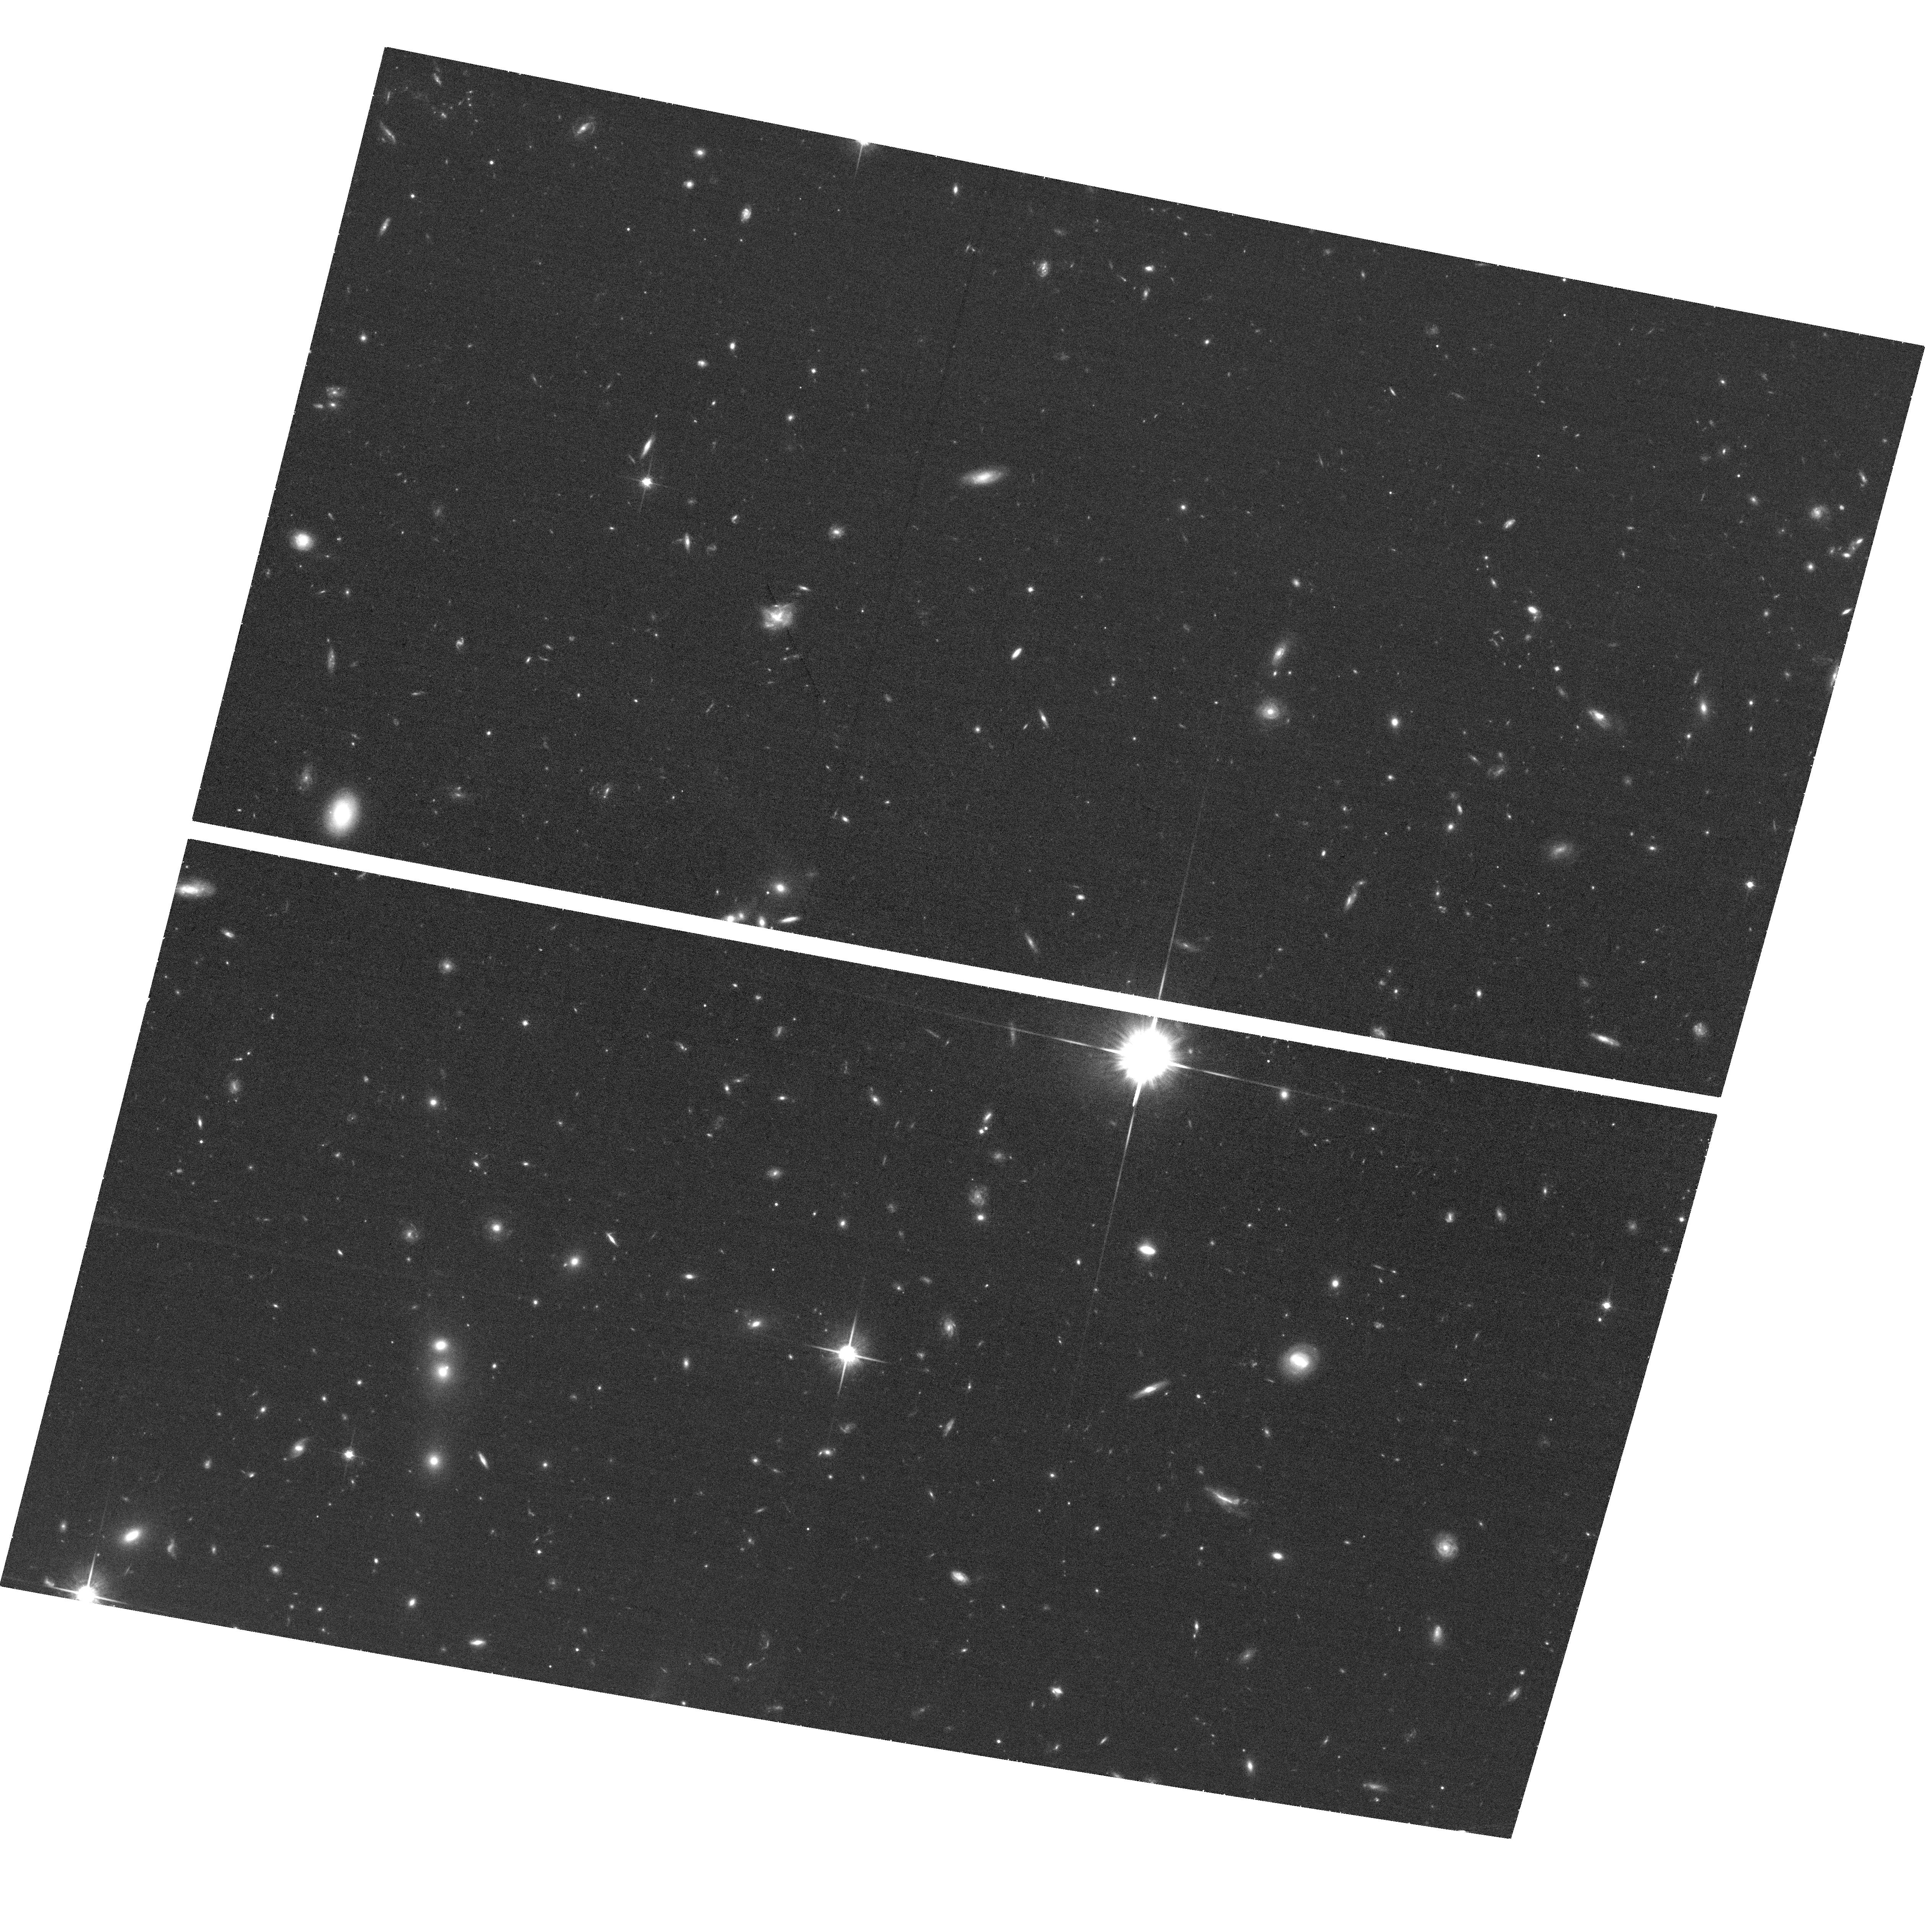
Target: PG1407+265. Instrument: ACS/WFC. Filter: F814W. Exposure: 37 min. Observation ID: hst_14269_06_acs_wfc_f814w_jcwi06

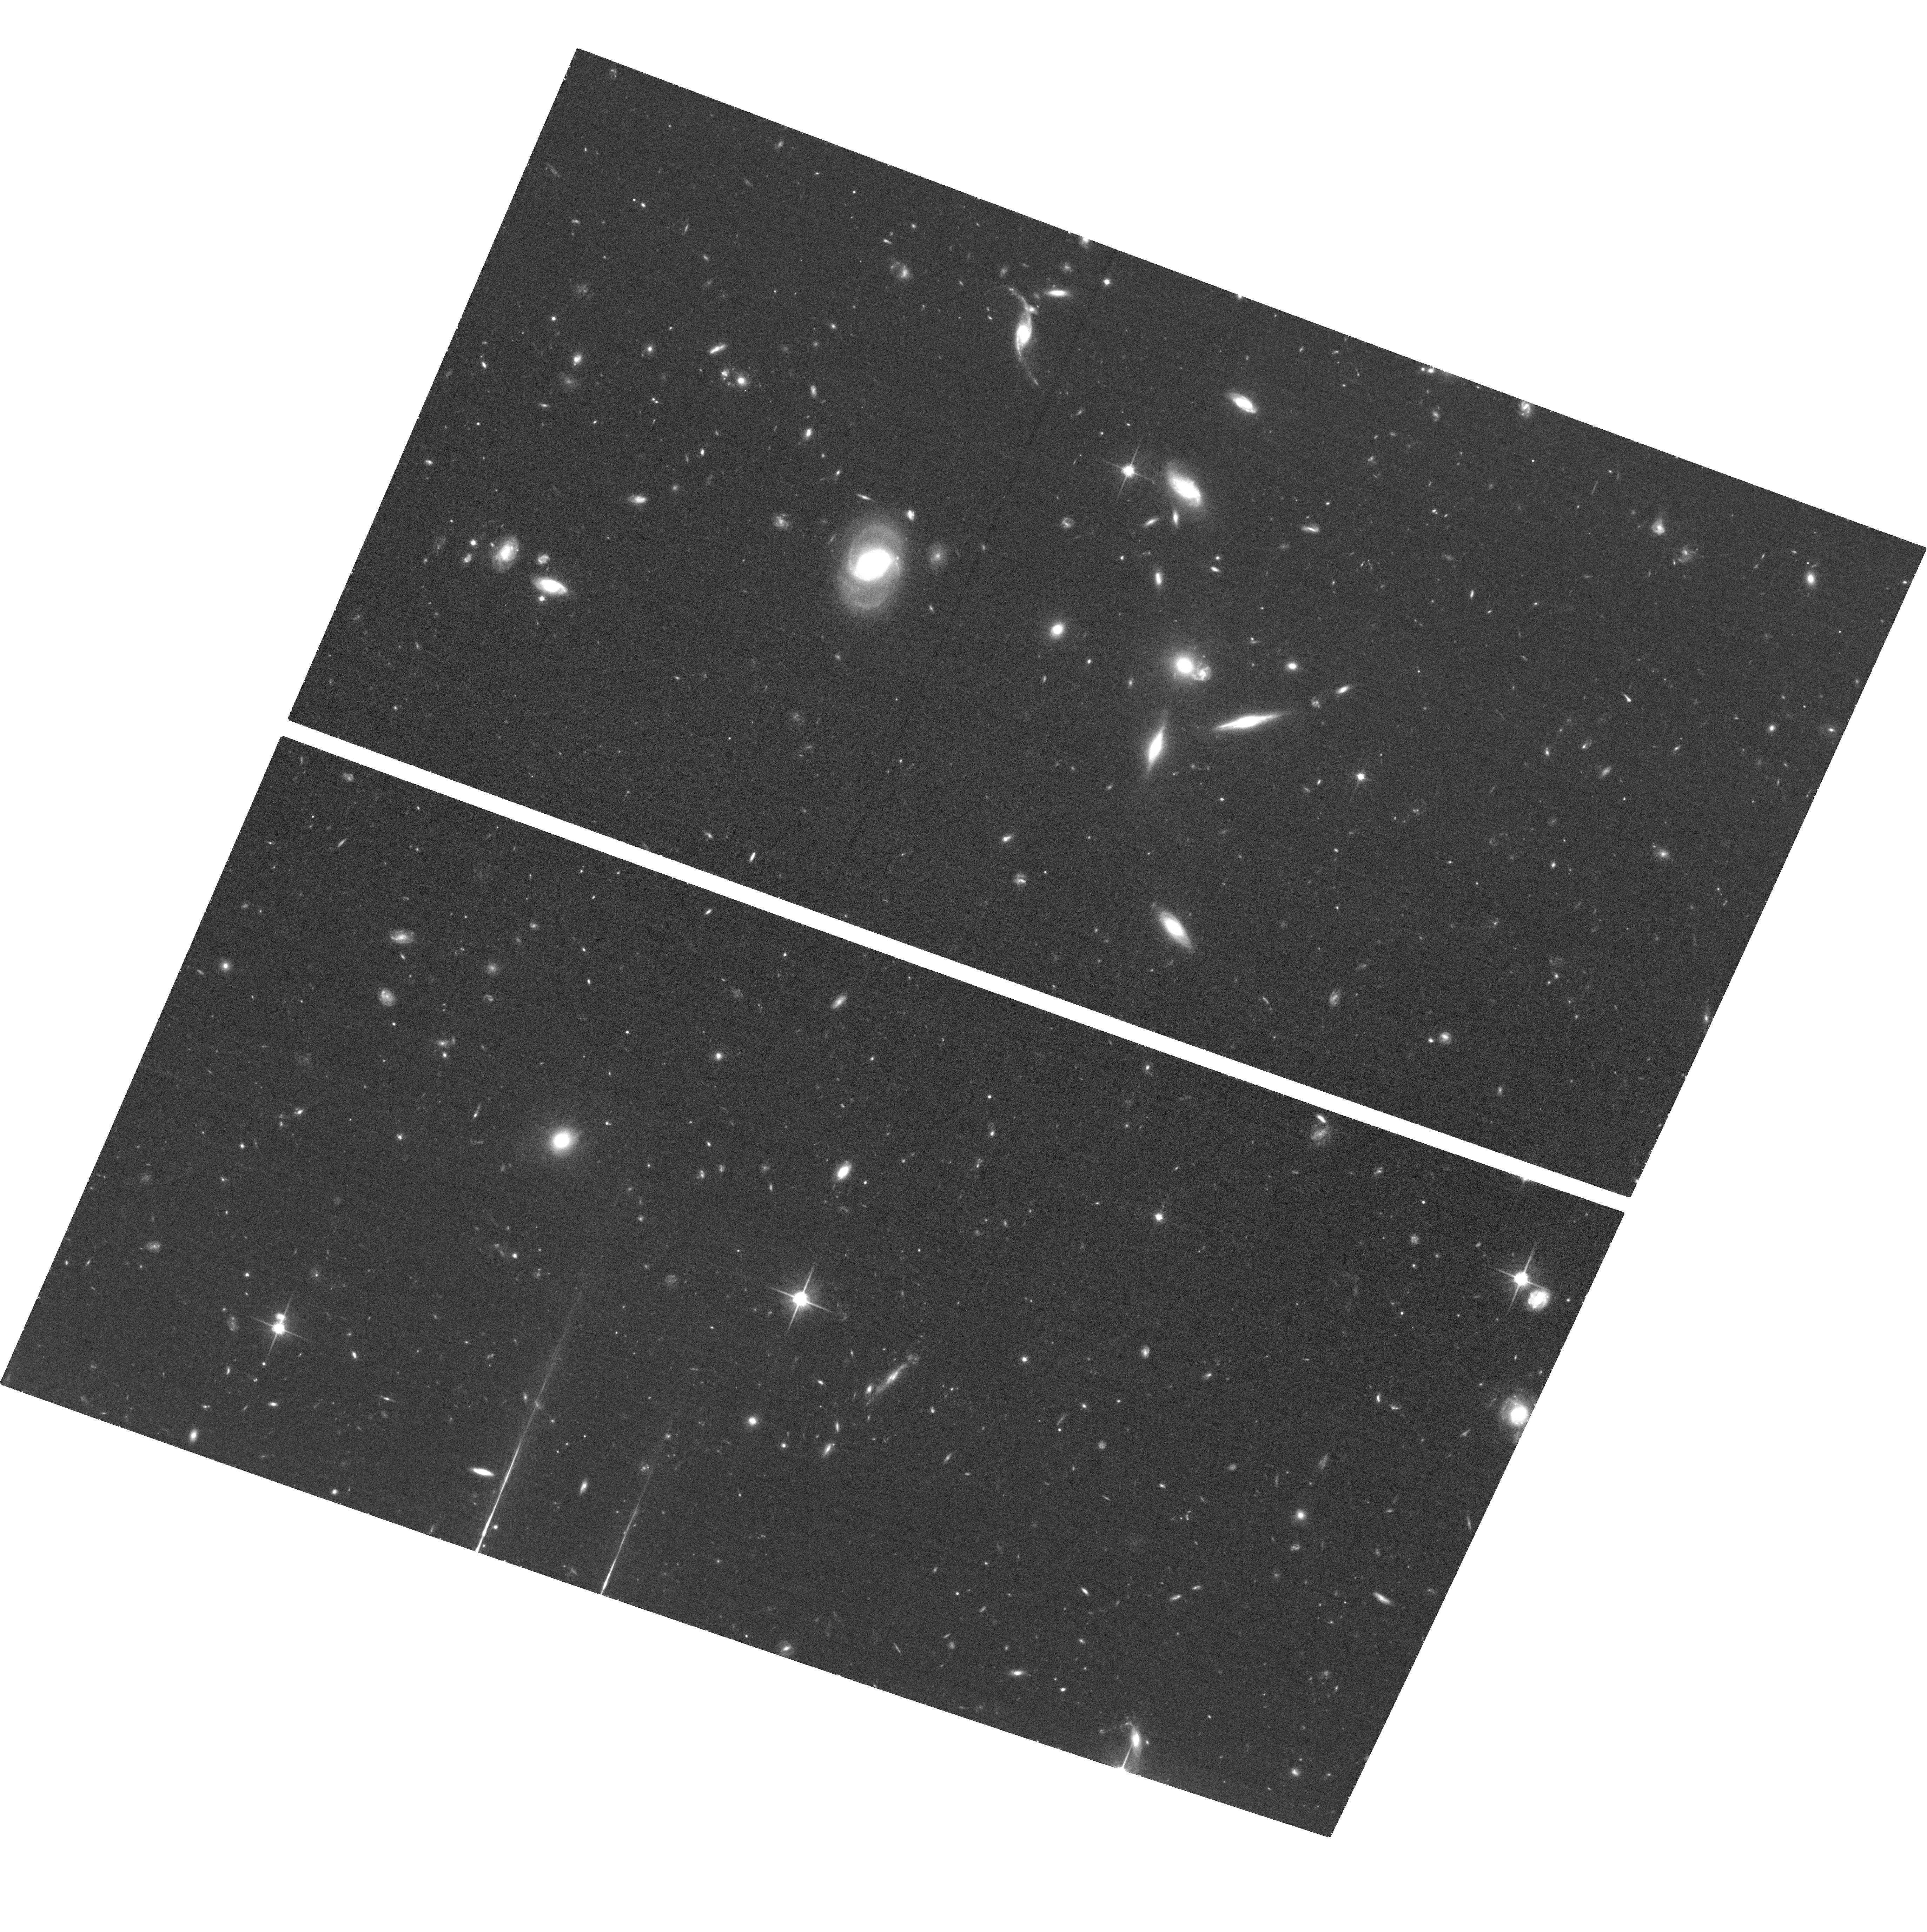
Target: PG1338+416. Instrument: ACS/WFC. Filter: F814W. Exposure: 38 min. Observation ID: hst_14269_05_acs_wfc_f814w_jcwi05

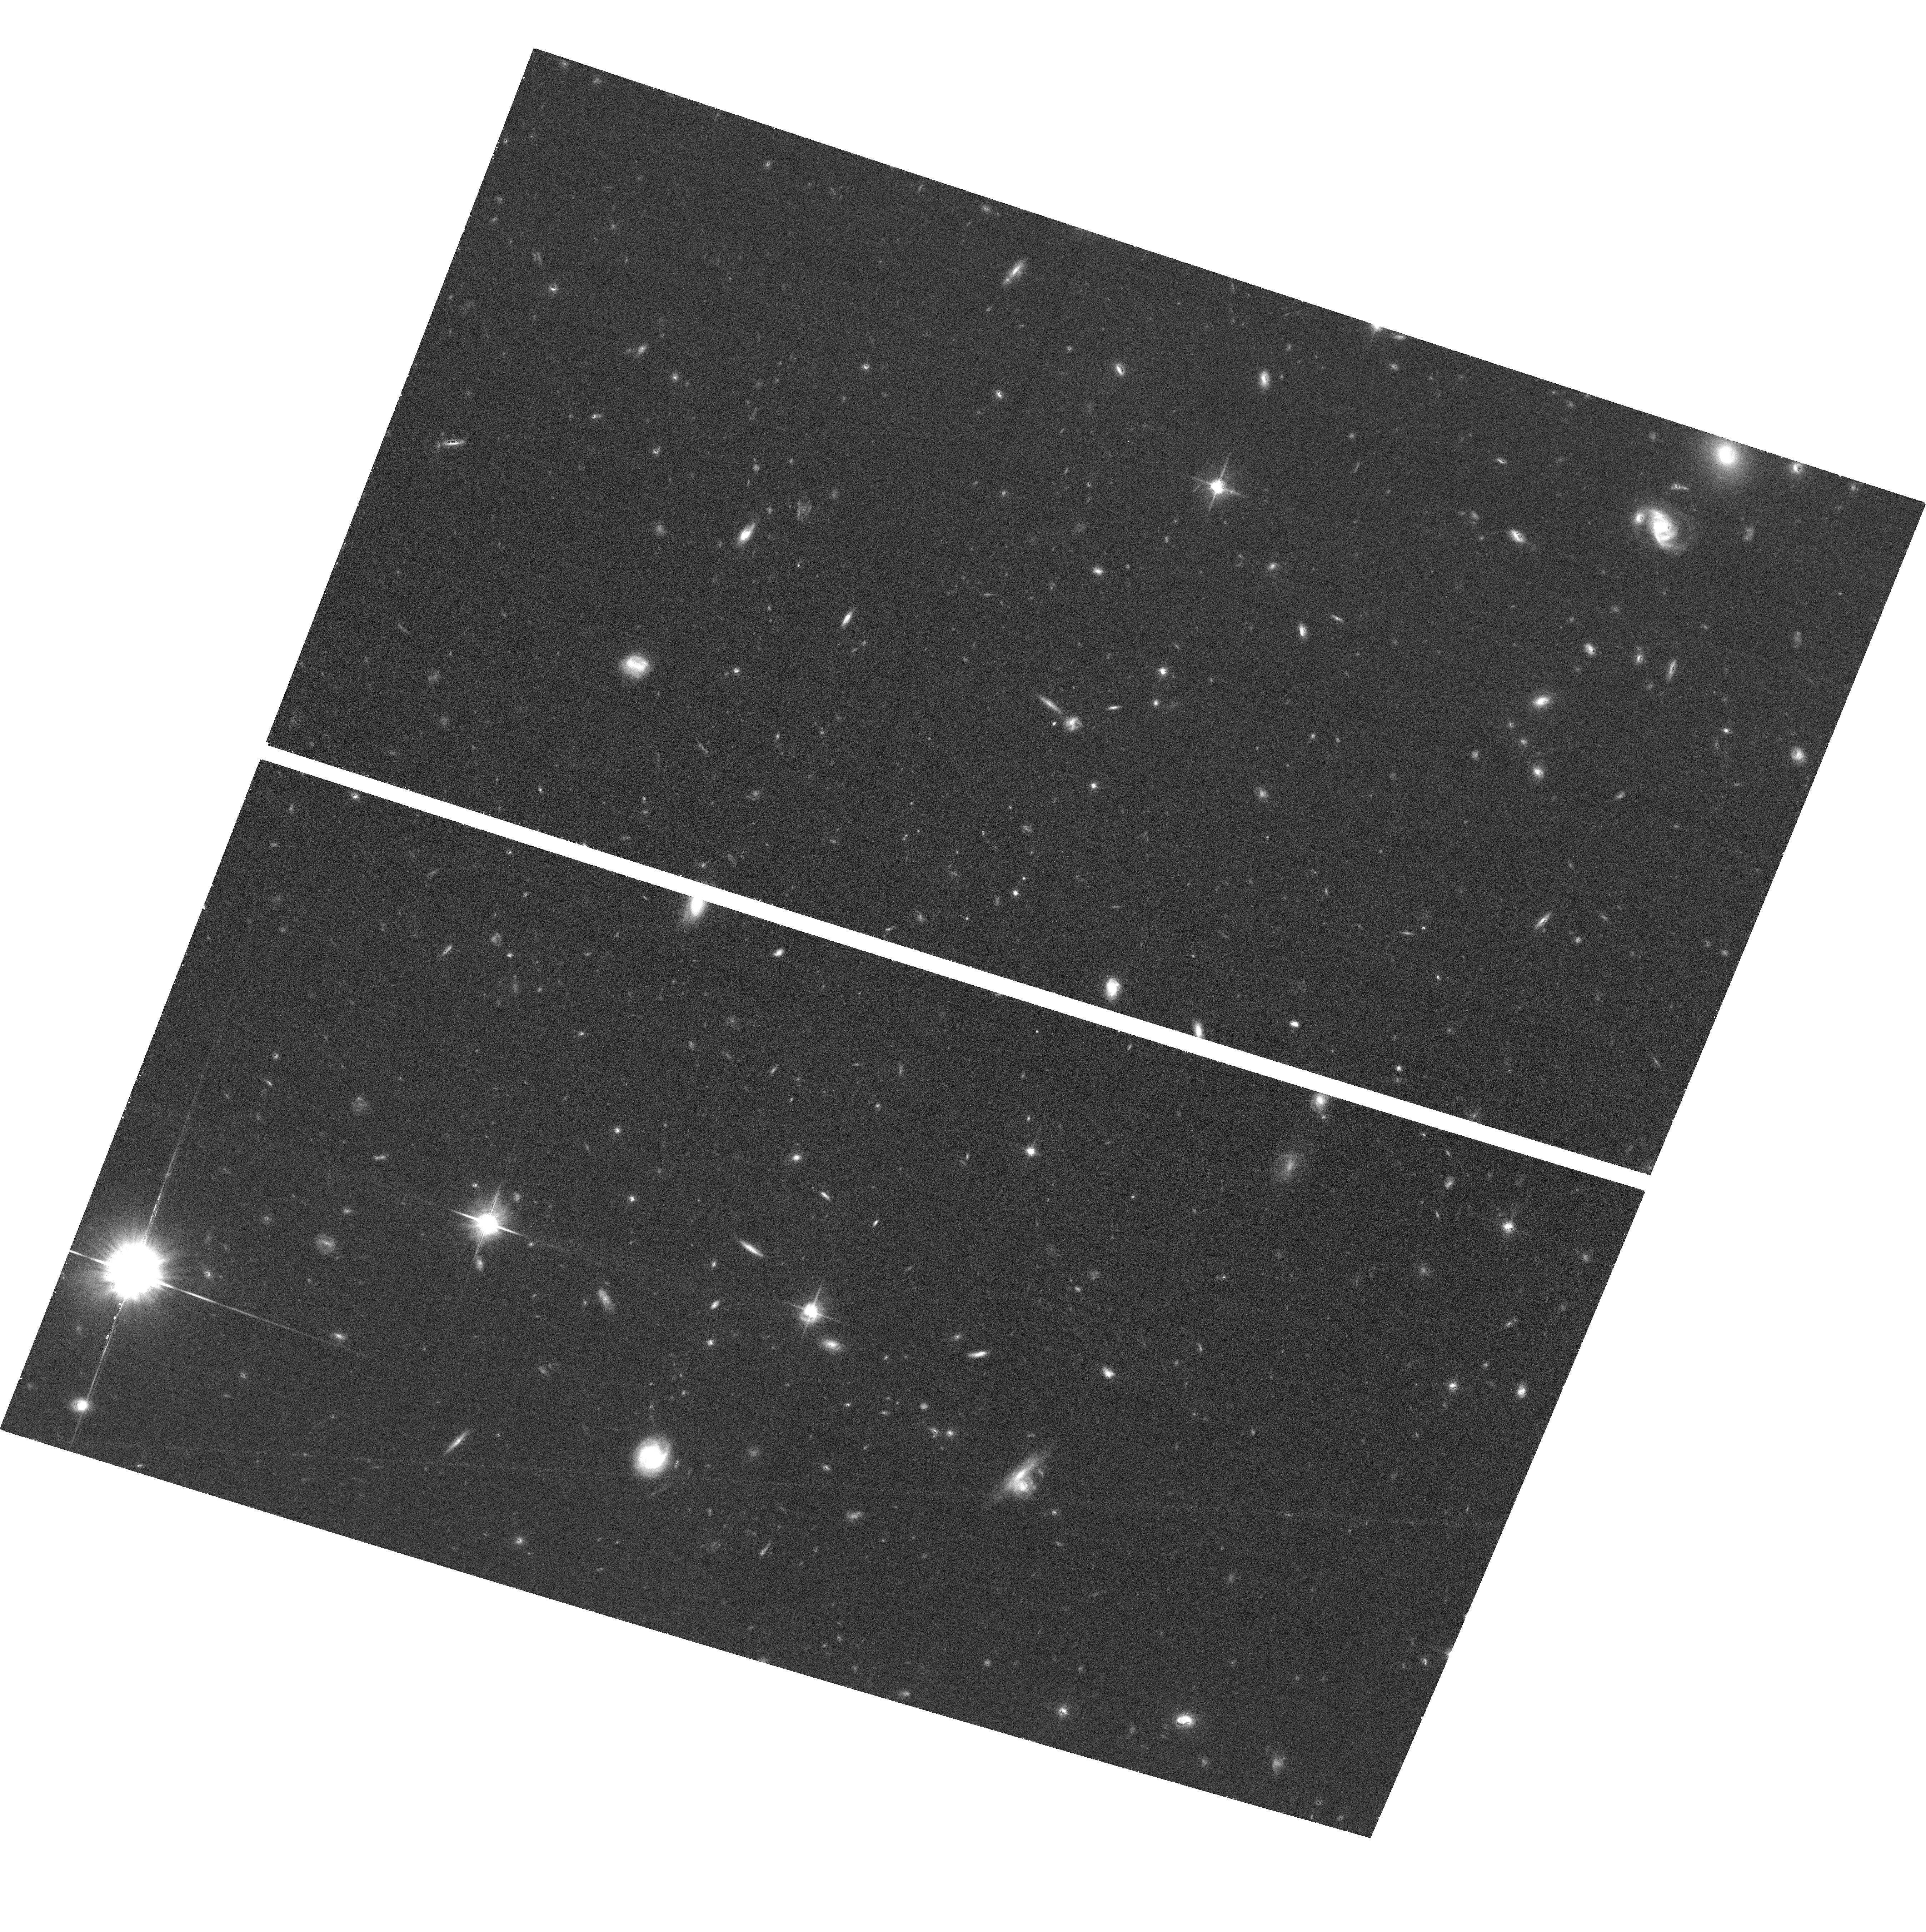
Target: J1419+4207. Instrument: ACS/WFC. Filter: F814W. Exposure: 38 min. Observation ID: hst_14269_01_acs_wfc_f814w_jcwi01

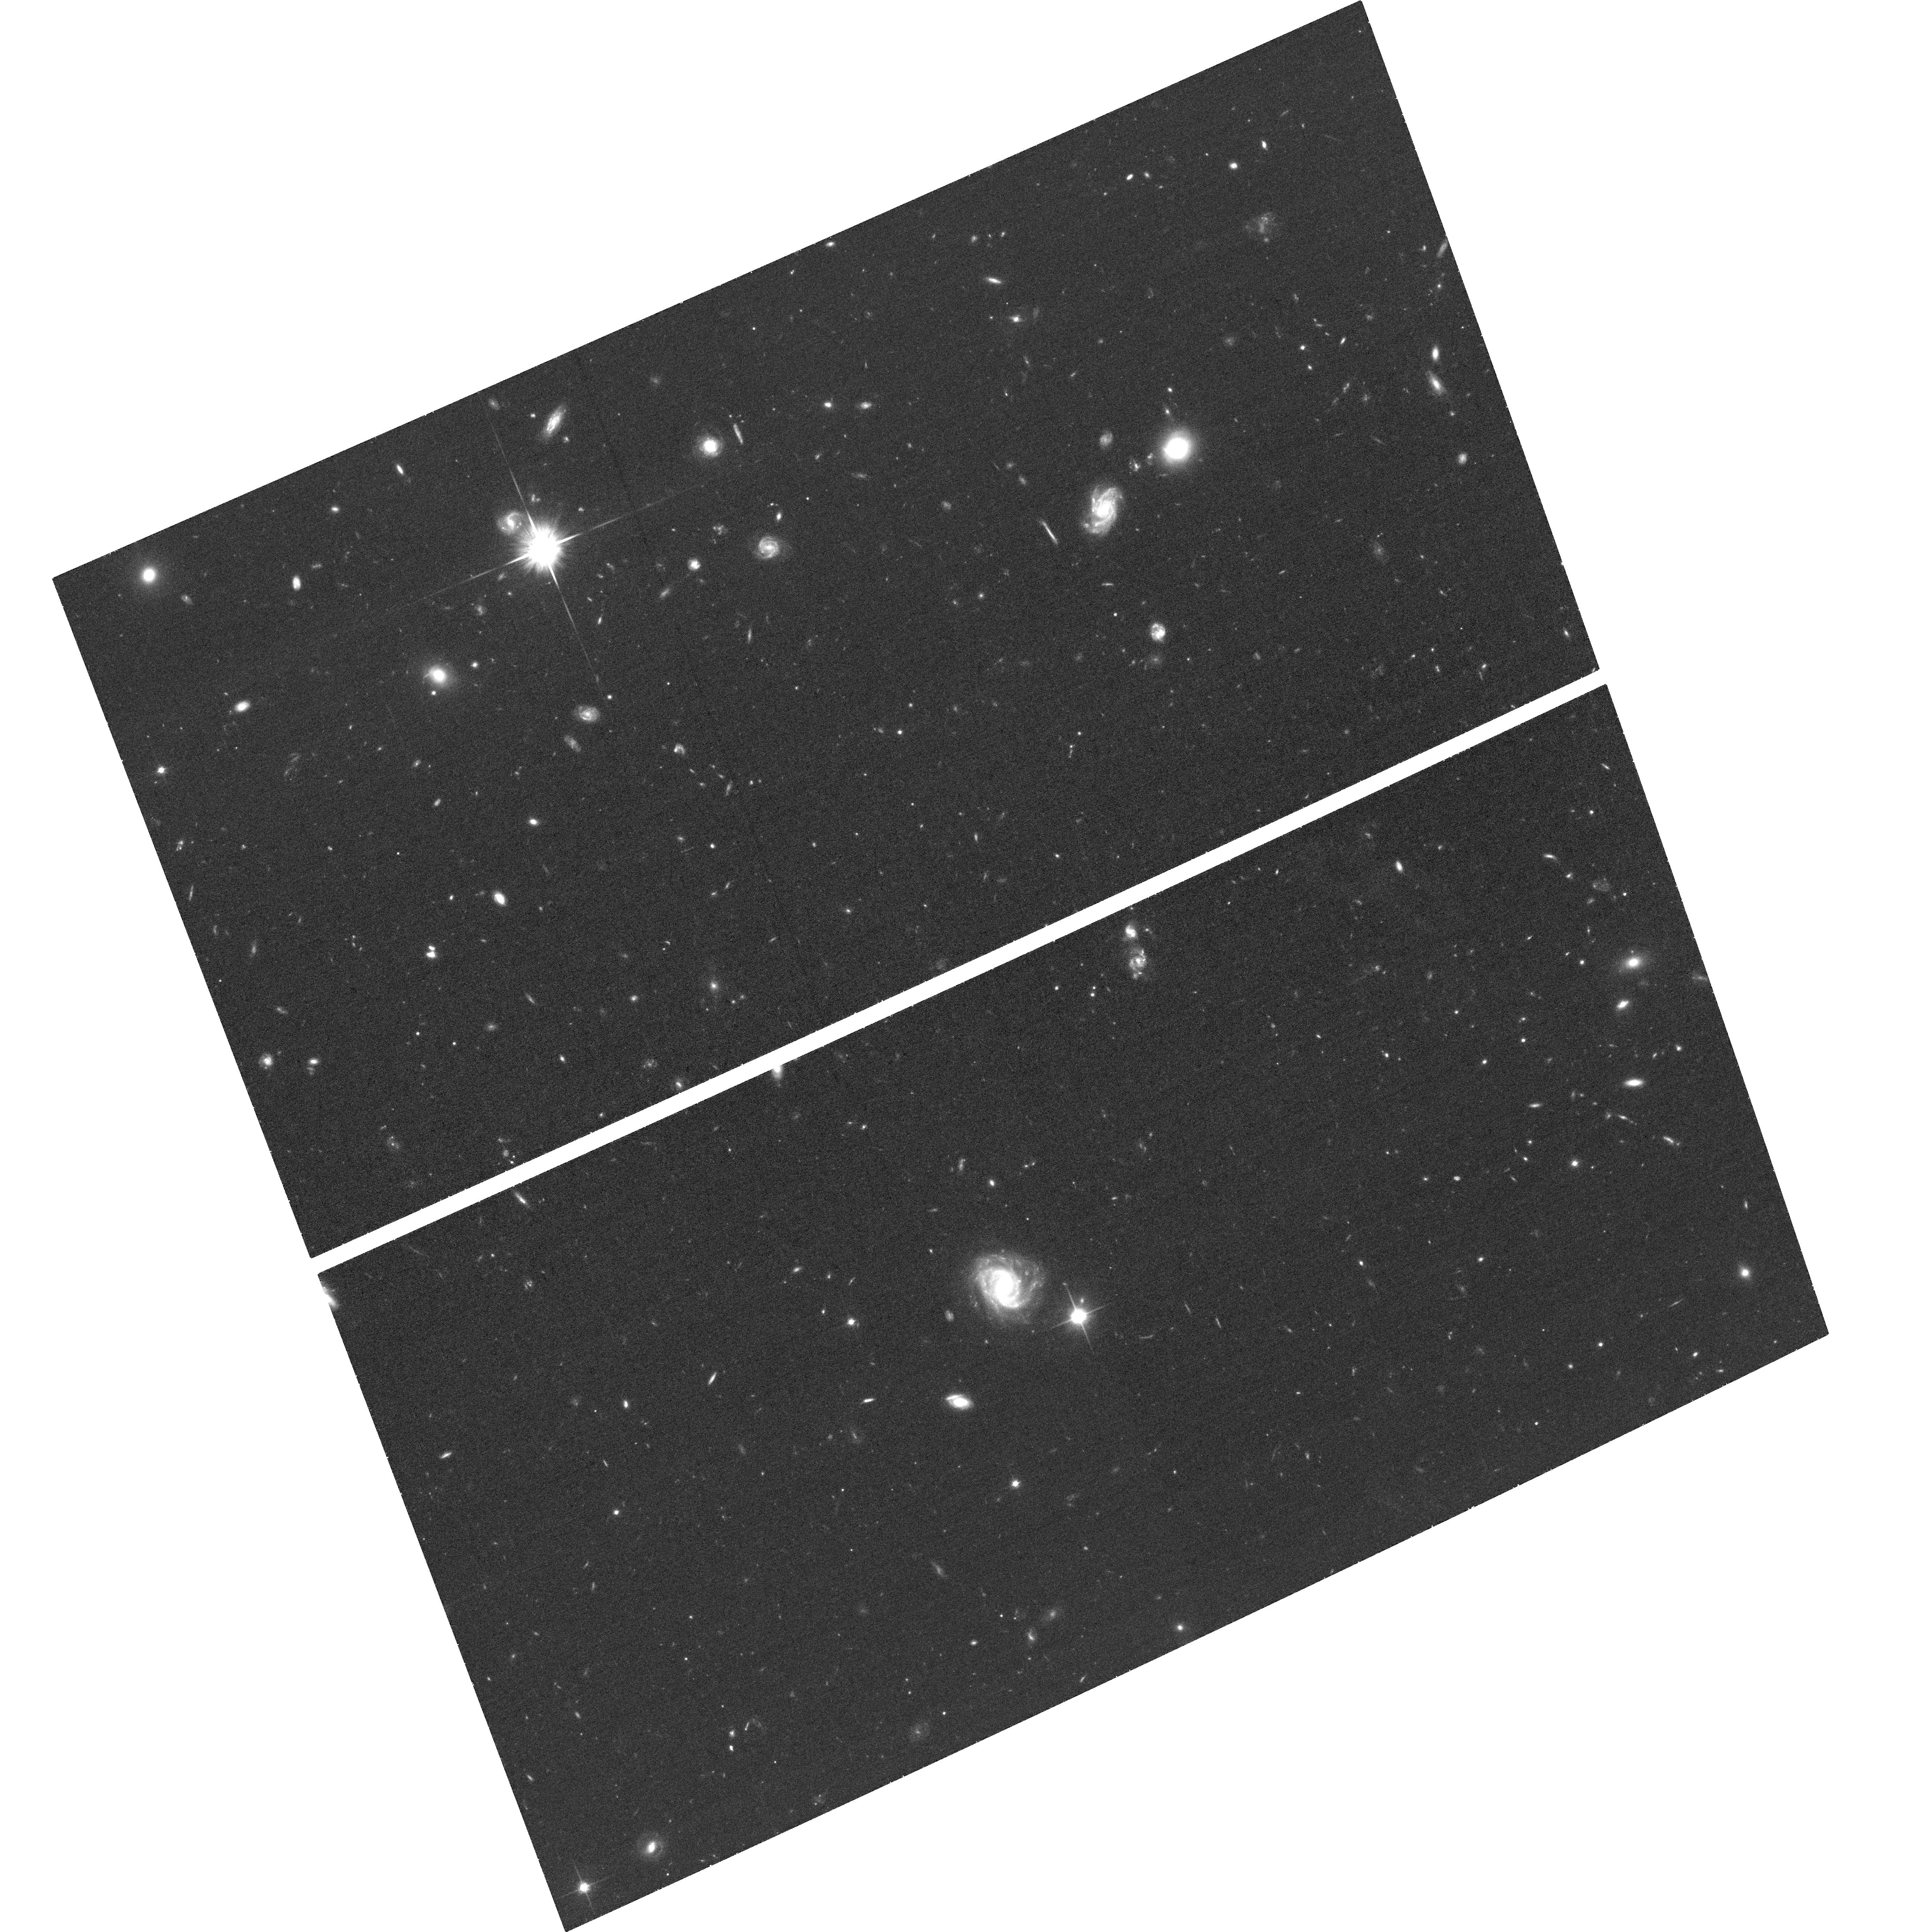
Target: J1435+3604. Instrument: ACS/WFC. Filter: F814W. Exposure: 37 min. Observation ID: hst_14269_02_acs_wfc_f814w_jcwi02

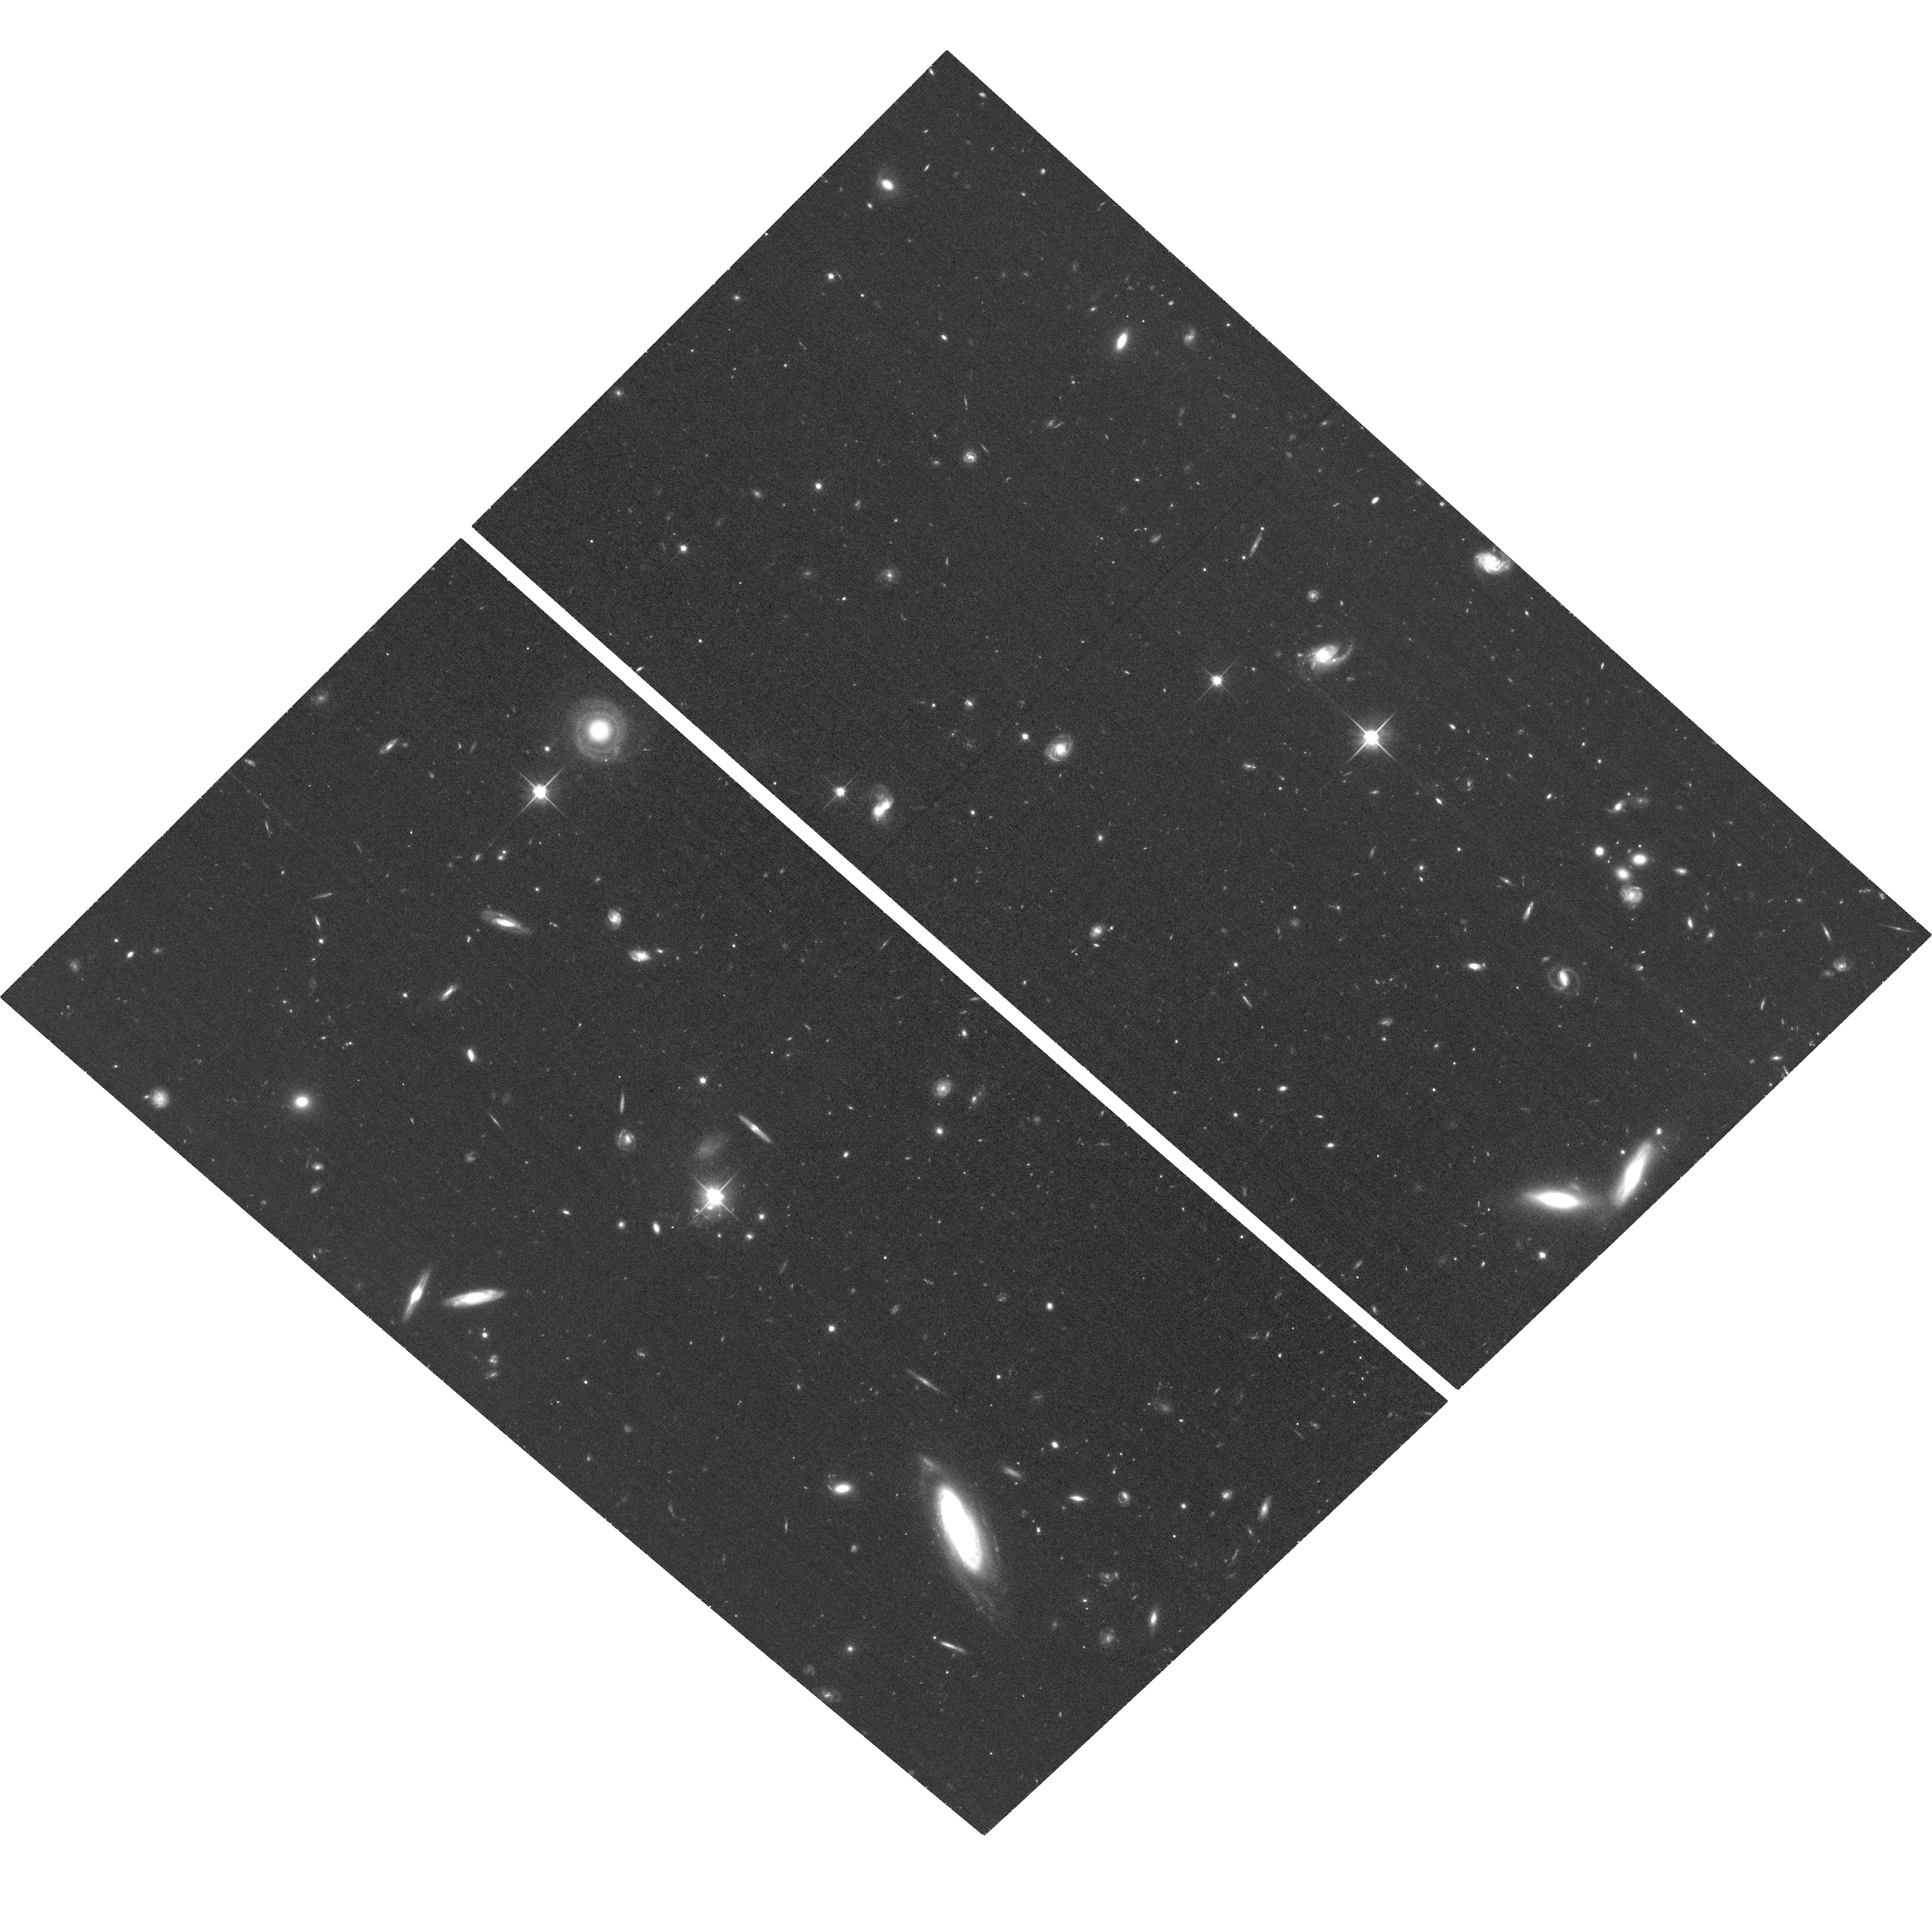
Target: J1619+3342. Instrument: ACS/WFC. Filter: F814W. Exposure: 37 min. Observation ID: hst_14269_03_acs_wfc_f814w_jcwi03

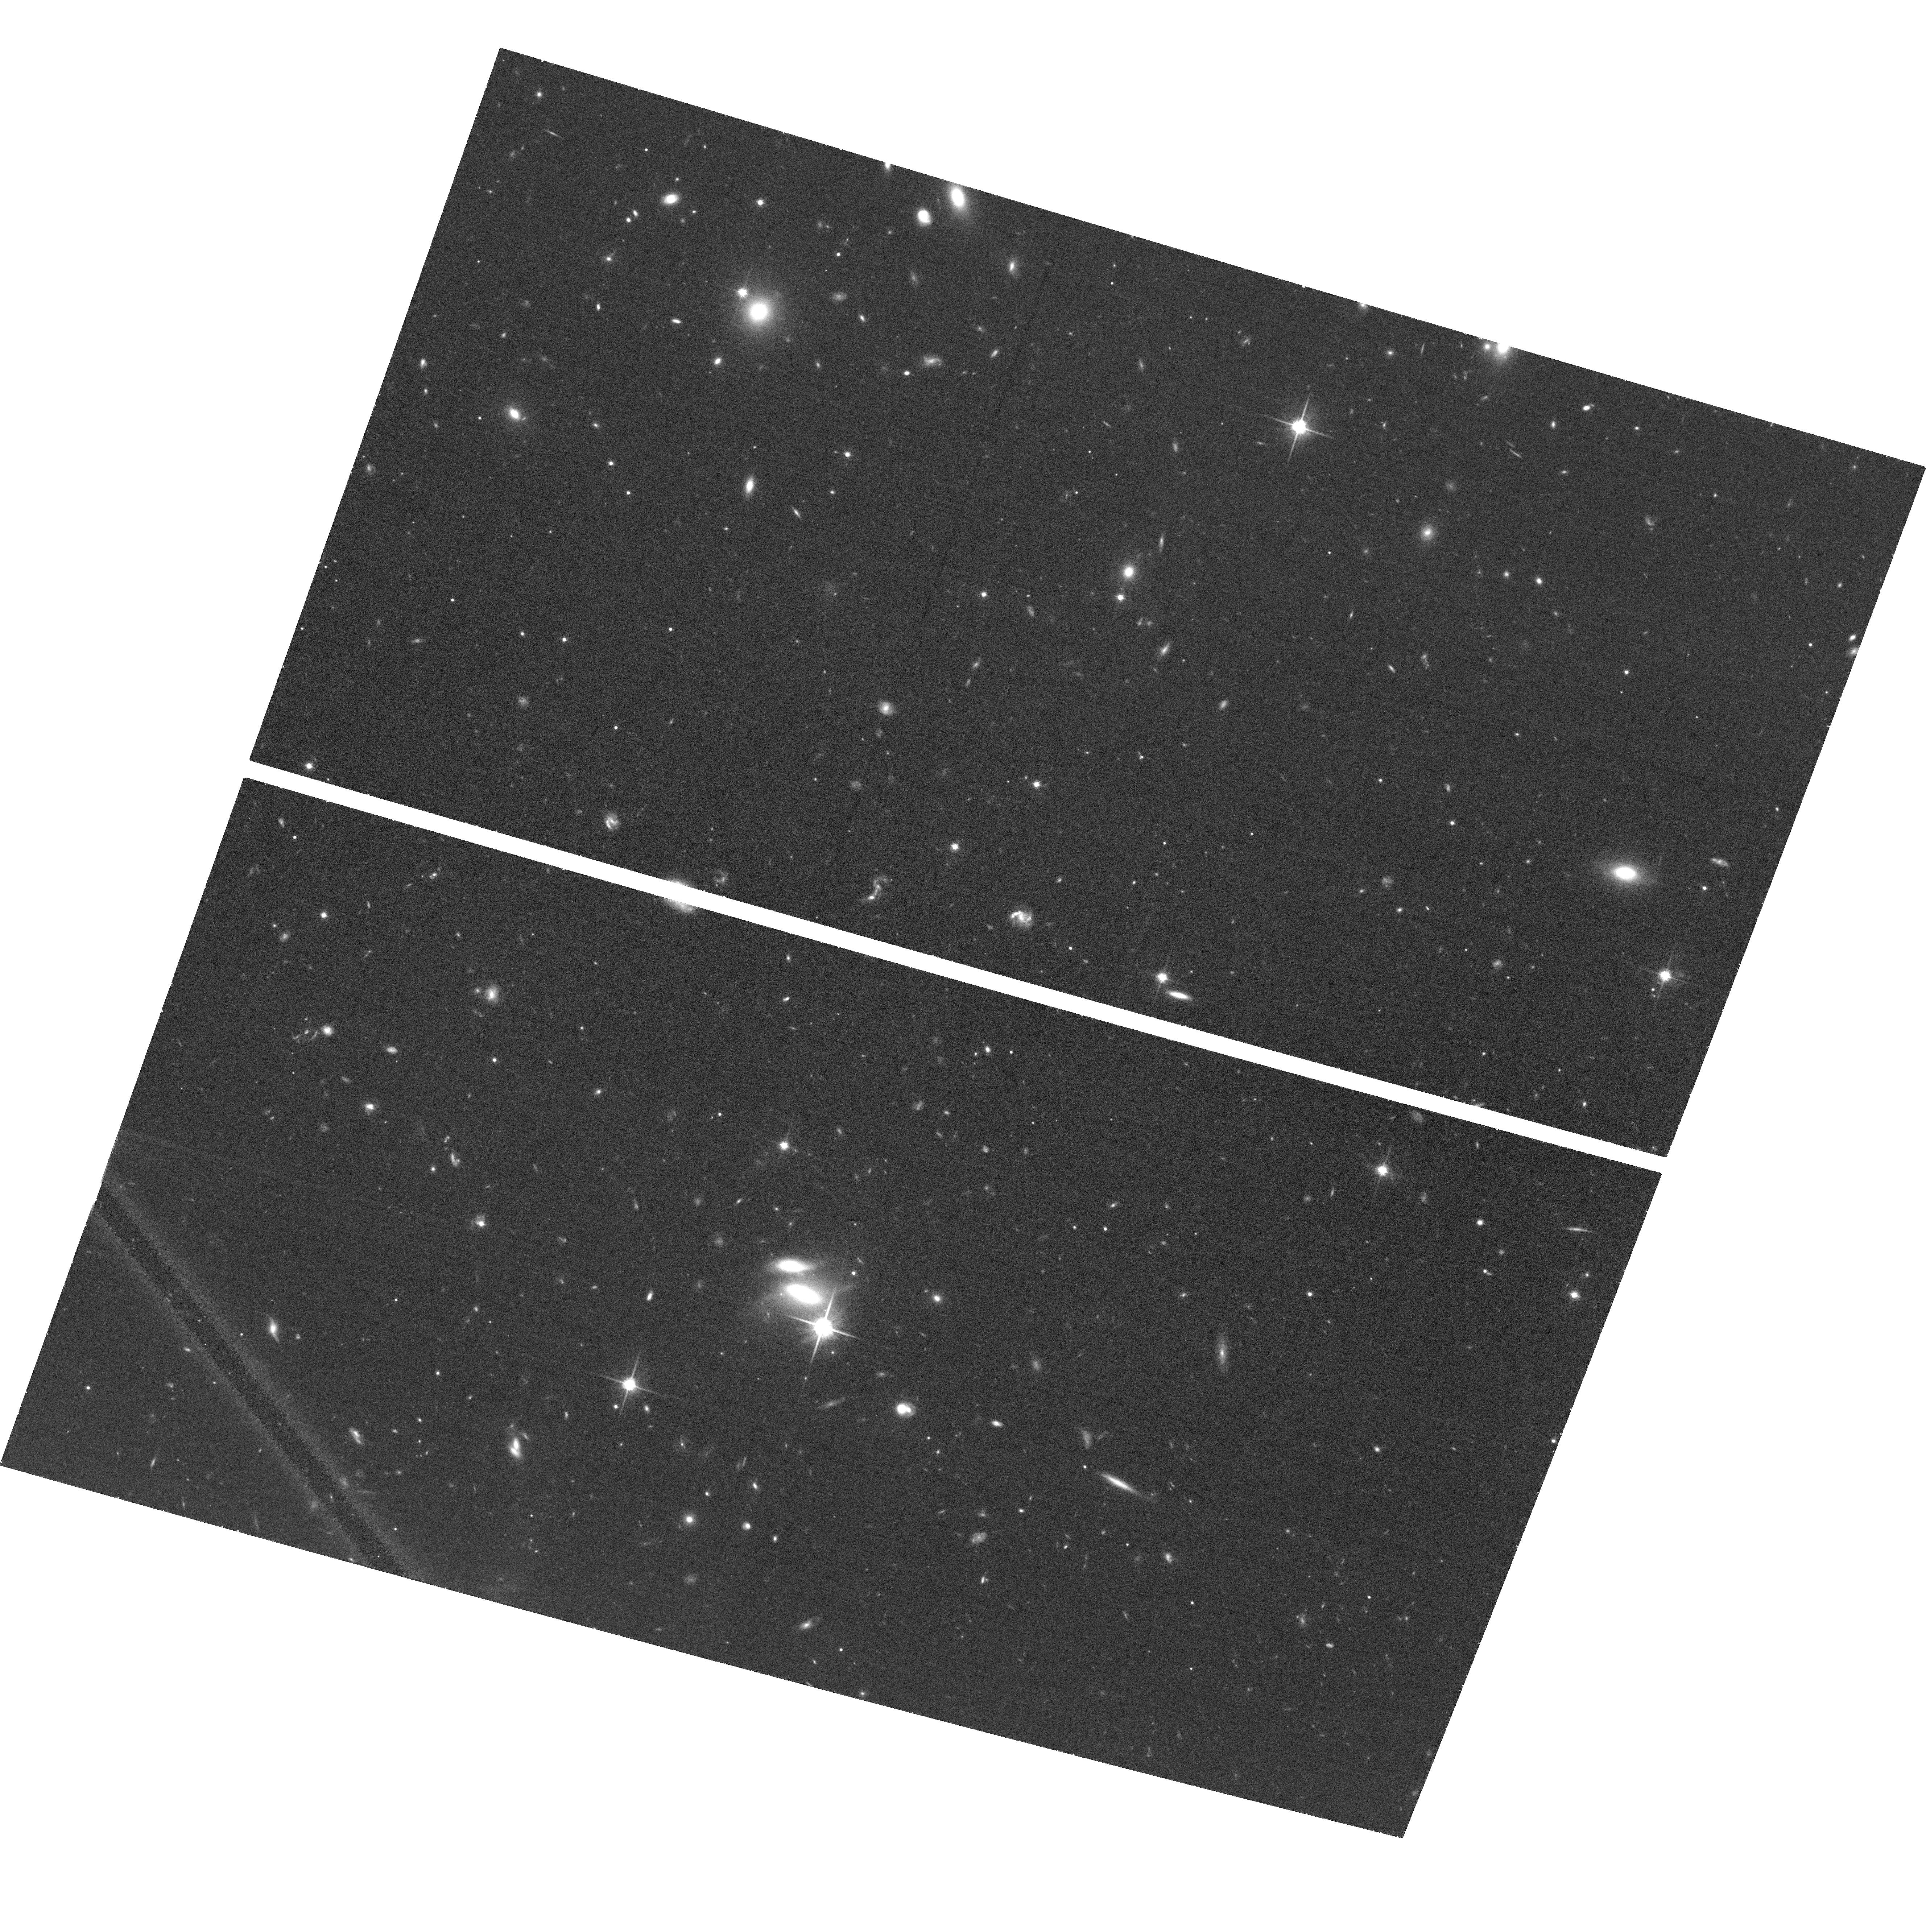
Target: PG1522+101. Instrument: ACS/WFC. Filter: F814W. Exposure: 36 min. Observation ID: hst_14269_08_acs_wfc_f814w_jcwi08

Just the BASICs: Linking Gas Flows in the Circumgalactic Medium to Galaxies (PI: Lehner, Nicolas)

With HST/COS, we have discovered the cool, dense circumgalactic medium (CGM) of galaxies exhibits a bimodal metallicity distribution with well-separated branches peaking at 3% and 40% solar. The metal-rich peak may probe winds, recycled outflows, and tidally-stripped gas, while the metal-poor branch may trace cold accretion streams - a major source of fresh gas for star forming galaxies. We have also demonstrated strong CGM MgII absorbers are found preferentially along galaxies' poles, as expected if they arise in outflowing winds. These two results both give us fundamental insight into the manner in which galaxies exchange gas with the CGM, but the metallicity and geometry properties have never been jointly applied. We propose the Bimodal Absorption System Imaging Campaign (BASIC) to image 14 QSO fields with ACS. Combined with 9 archival HST fields, we will measure the geometry and morphology of 28 galaxies with well-characterized CGM absorbers. We will test if the bimodal metallicity distribution is connected to the geometric orientation of galaxies as predicted by simulations, assess the contribution of tidal-debris to CGM absorption, and measure the relationship of galaxy geometry and morphology to a broad range of cold/warm CGM tracers (especially OVI). Our sample is unique in that the metallicity of the CGM absorbers is well determined; it is the only sample for which this experiment can be done. The sight lines imaged by BASIC also represent an unique set of QSOs, many at z~1 and having the best S/N COS spectra available. BASIC will therefore enable science beyond its immediate goals, e.g., connecting the Lya forest and metal-line absorbers with galaxies at z<1.